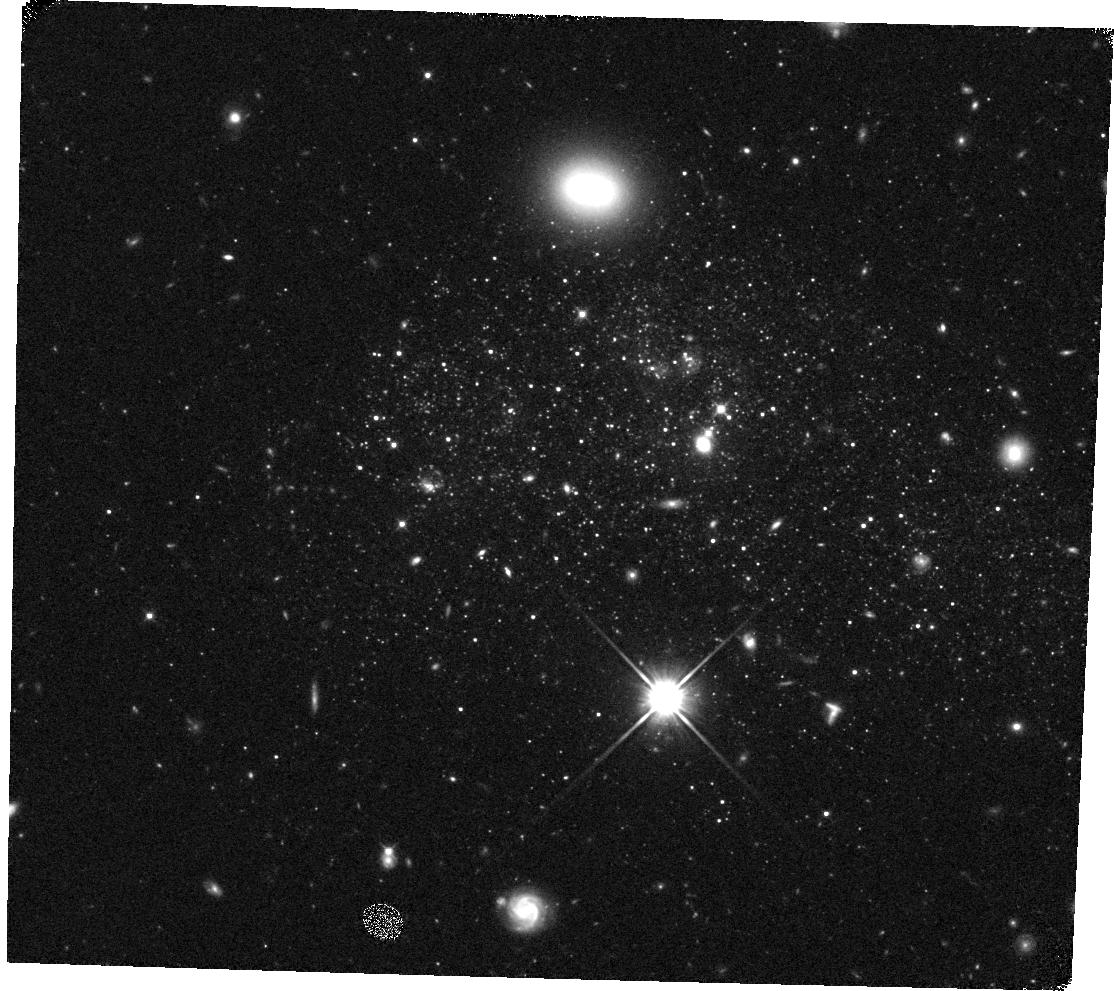
Target: UGCA292. Instrument: WFC3/IR. Filter: F110W. Exposure: 10 min. Observation ID: hst_11719_27_wfc3_ir_f110w_ib2x27

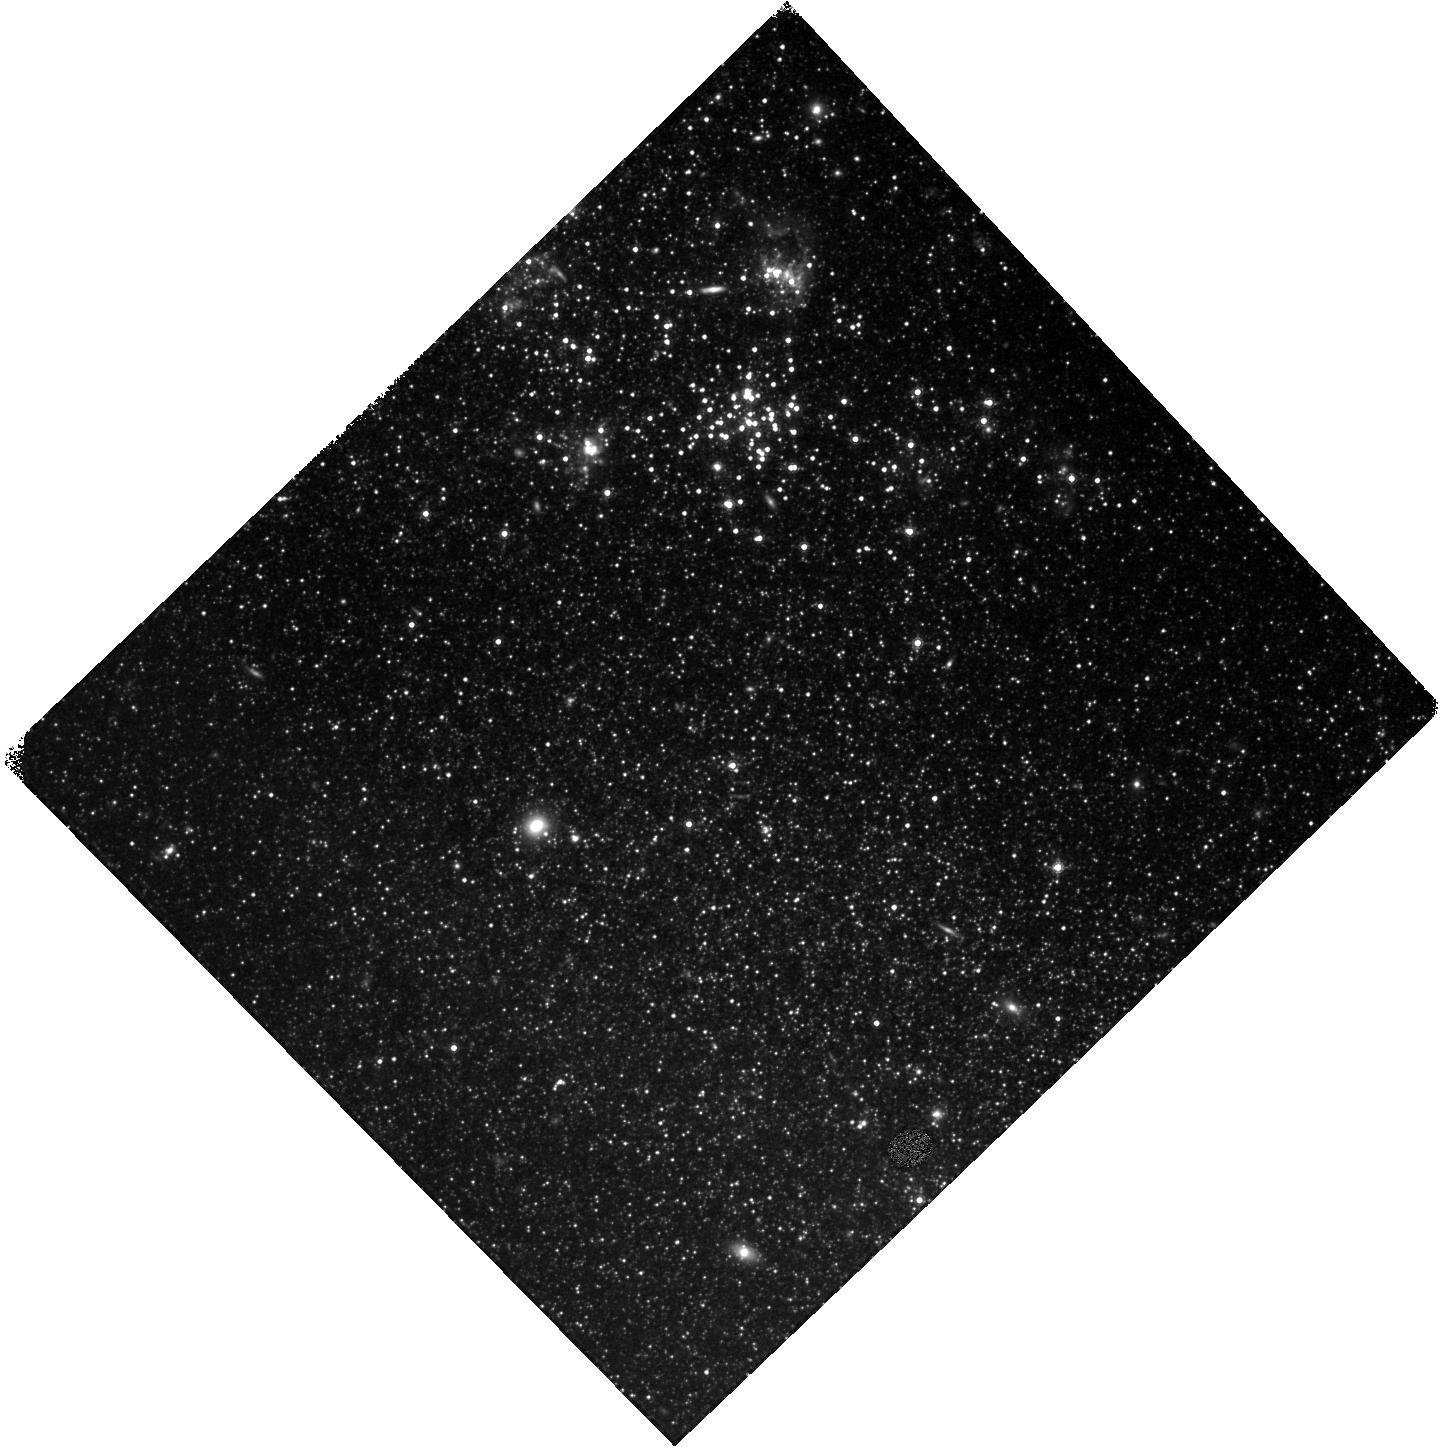
Target: IC2574-SGS. Instrument: WFC3/IR. Filter: F160W. Exposure: 15 min. Observation ID: hst_11719_61_wfc3_ir_f160w_ib2x61

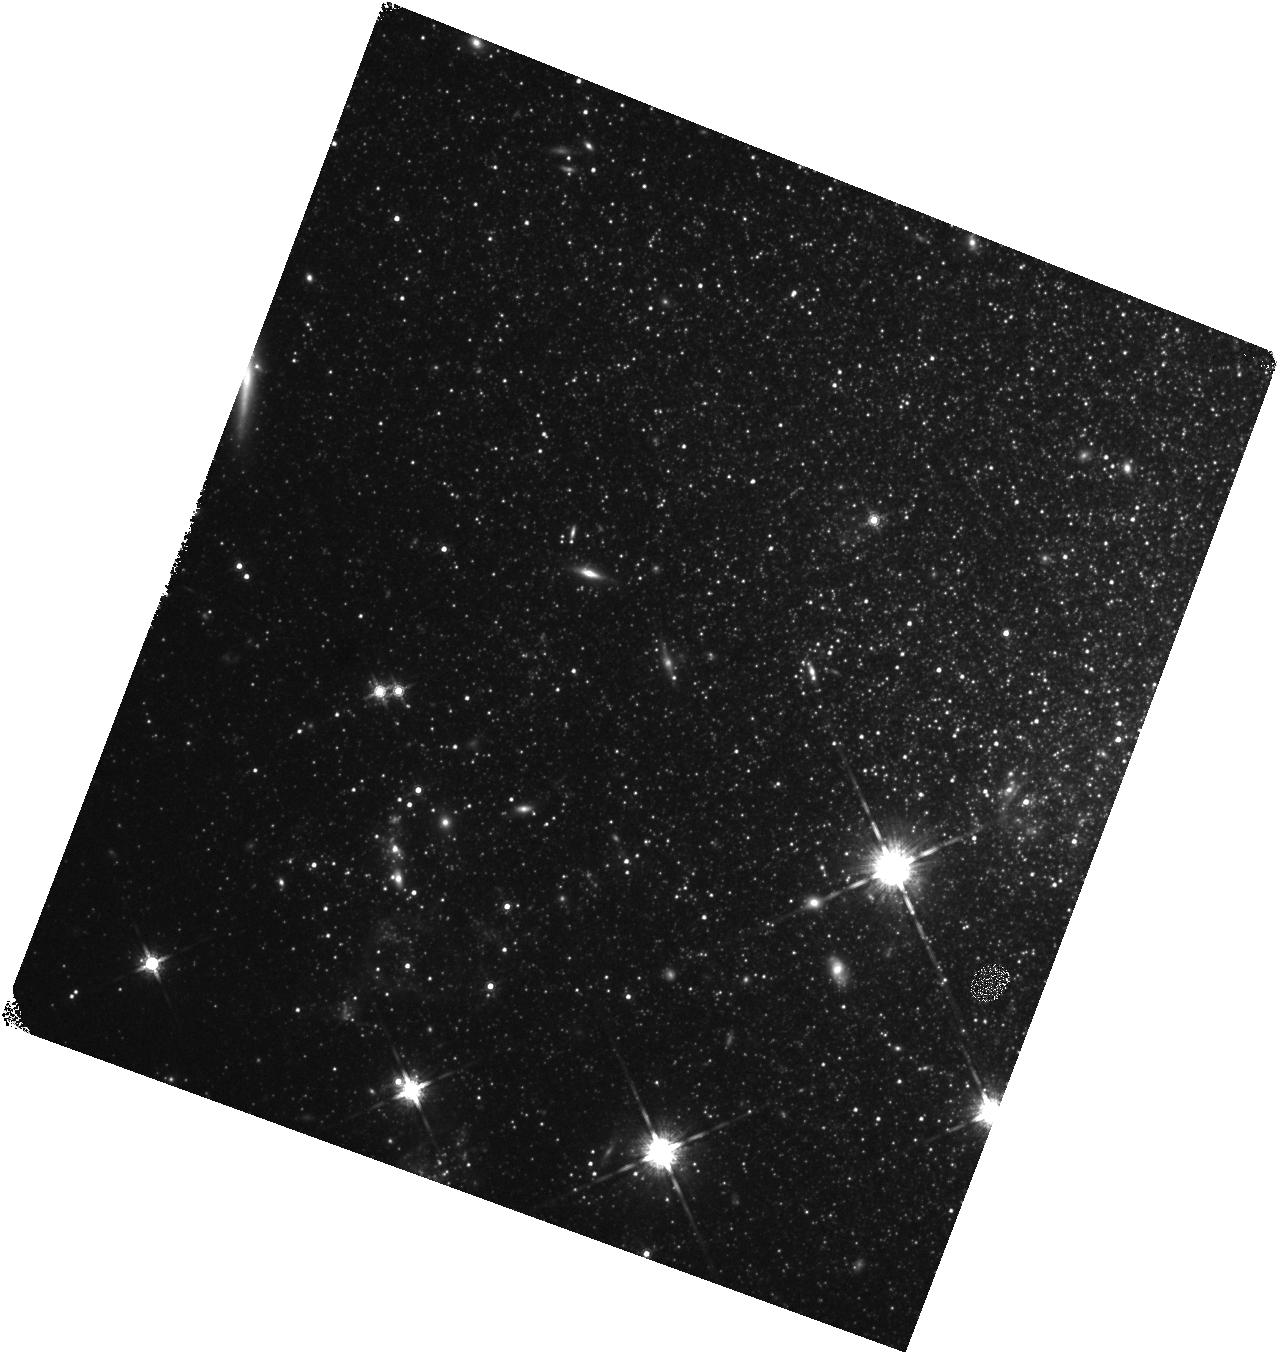
Target: UGC4305-2. Instrument: WFC3/IR. Filter: F160W. Exposure: 15 min. Observation ID: hst_11719_40_wfc3_ir_f160w_ib2x40

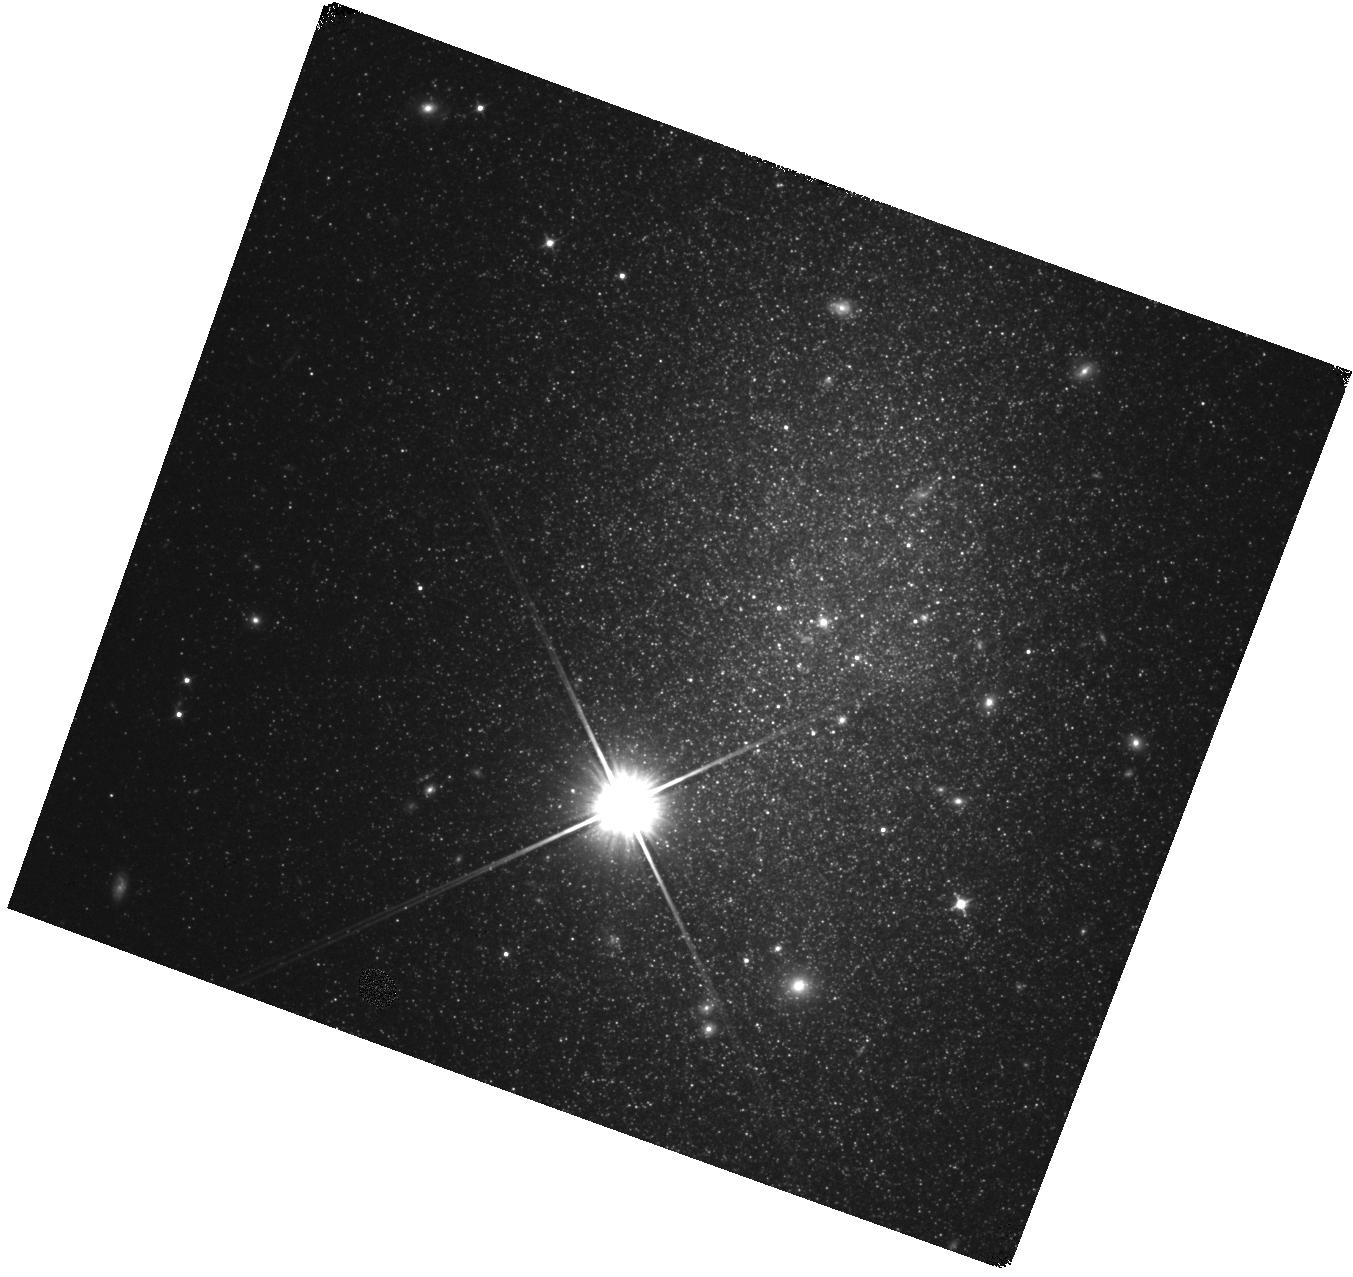
Target: DDO82. Instrument: WFC3/IR. Filter: F110W. Exposure: 10 min. Observation ID: hst_11719_60_wfc3_ir_f110w_ib2x60

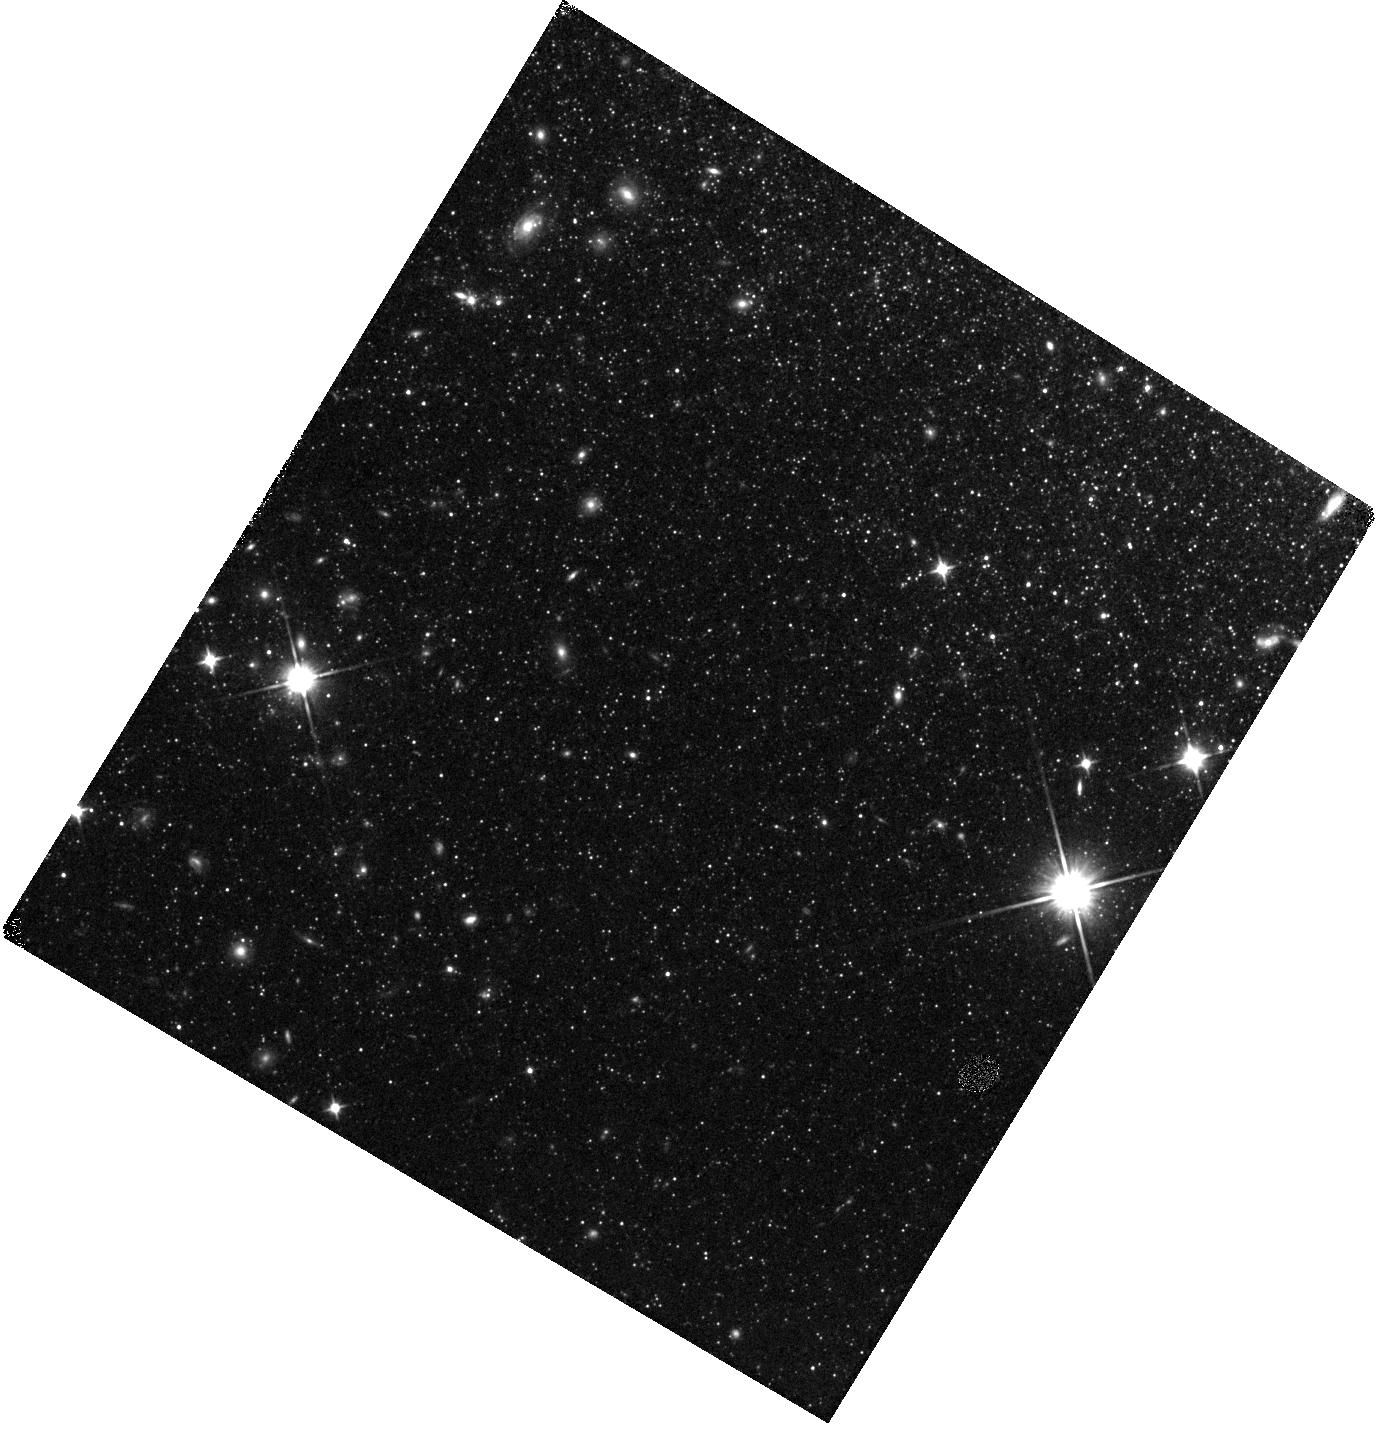
Target: NGC3077-PHOENIX. Instrument: WFC3/IR. Filter: F110W. Exposure: 10 min. Observation ID: hst_11719_56_wfc3_ir_f110w_ib2x56

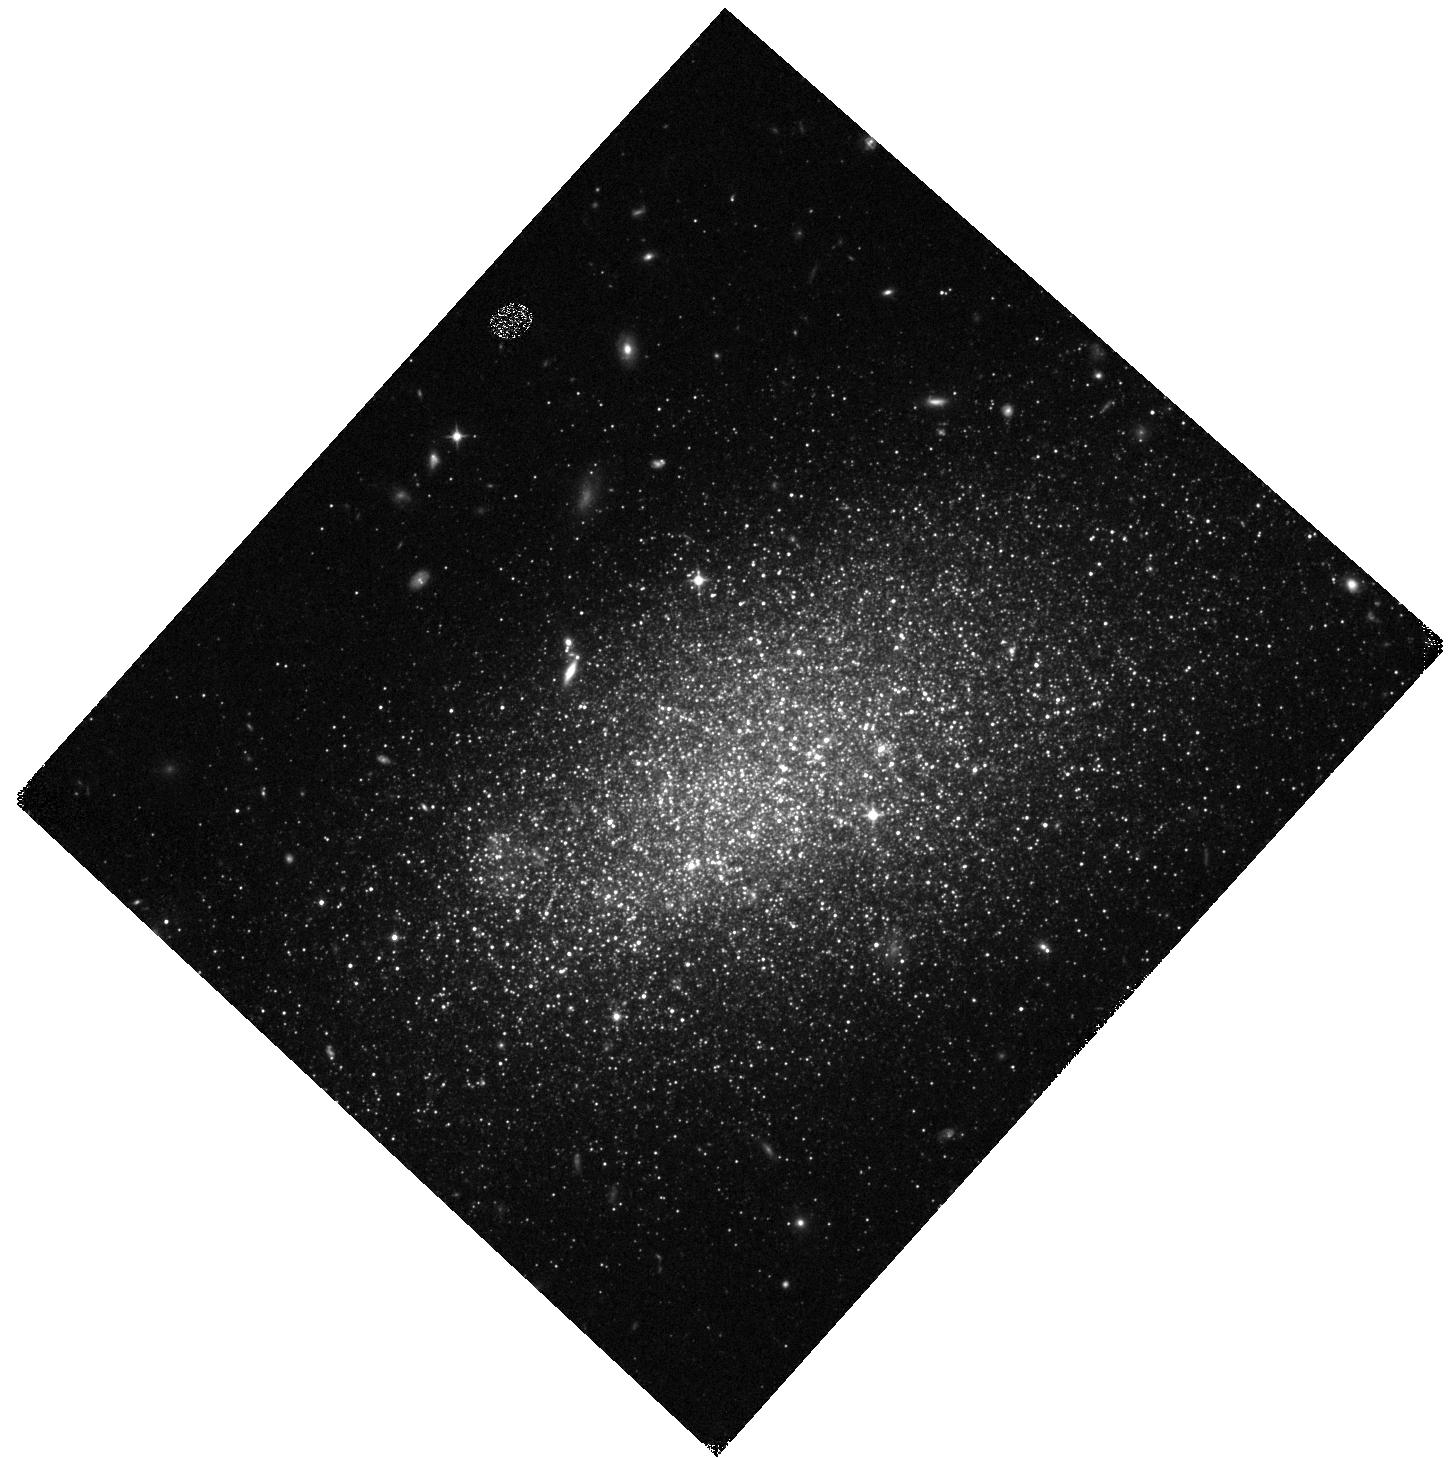
Target: UGC8508. Instrument: WFC3/IR. Filter: F110W. Exposure: 10 min. Observation ID: hst_11719_19_wfc3_ir_f110w_ib2x19

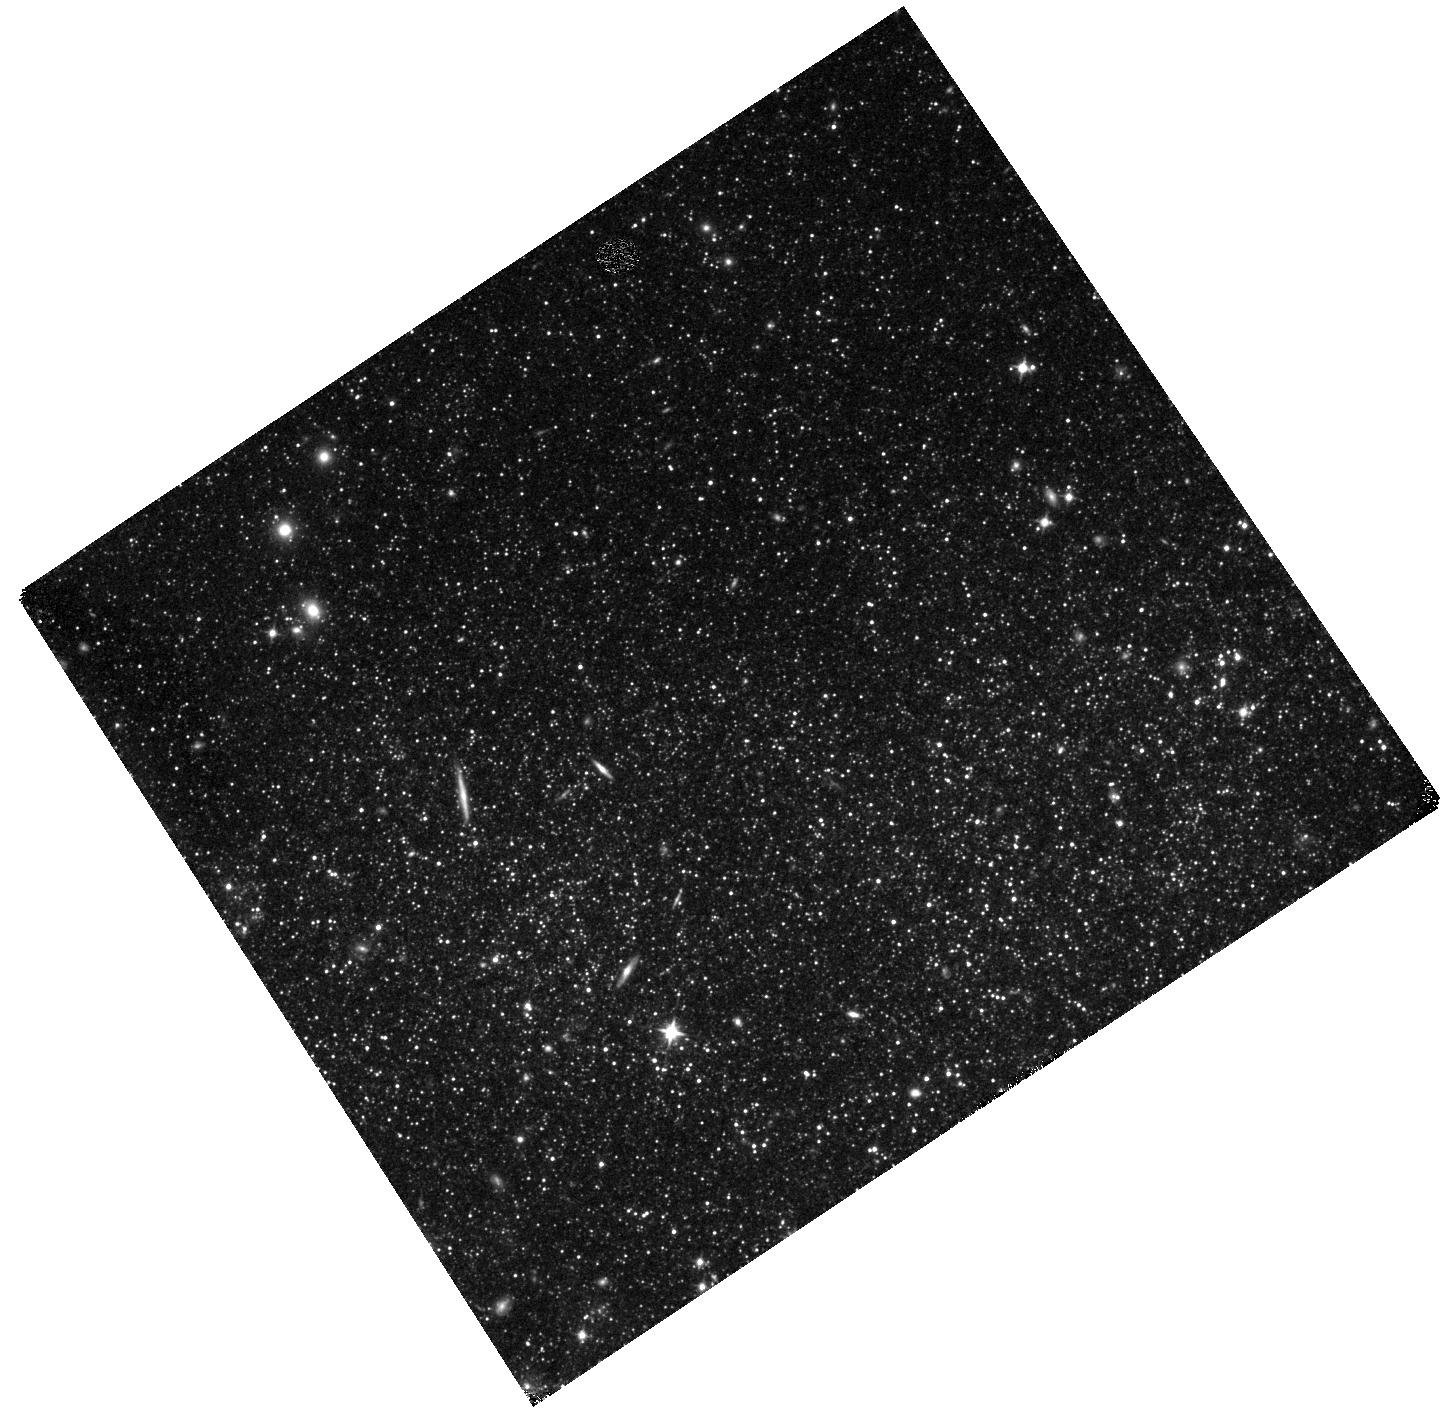
Target: UGC5139. Instrument: WFC3/IR. Filter: F110W. Exposure: 10 min. Observation ID: hst_11719_57_wfc3_ir_f110w_ib2x57

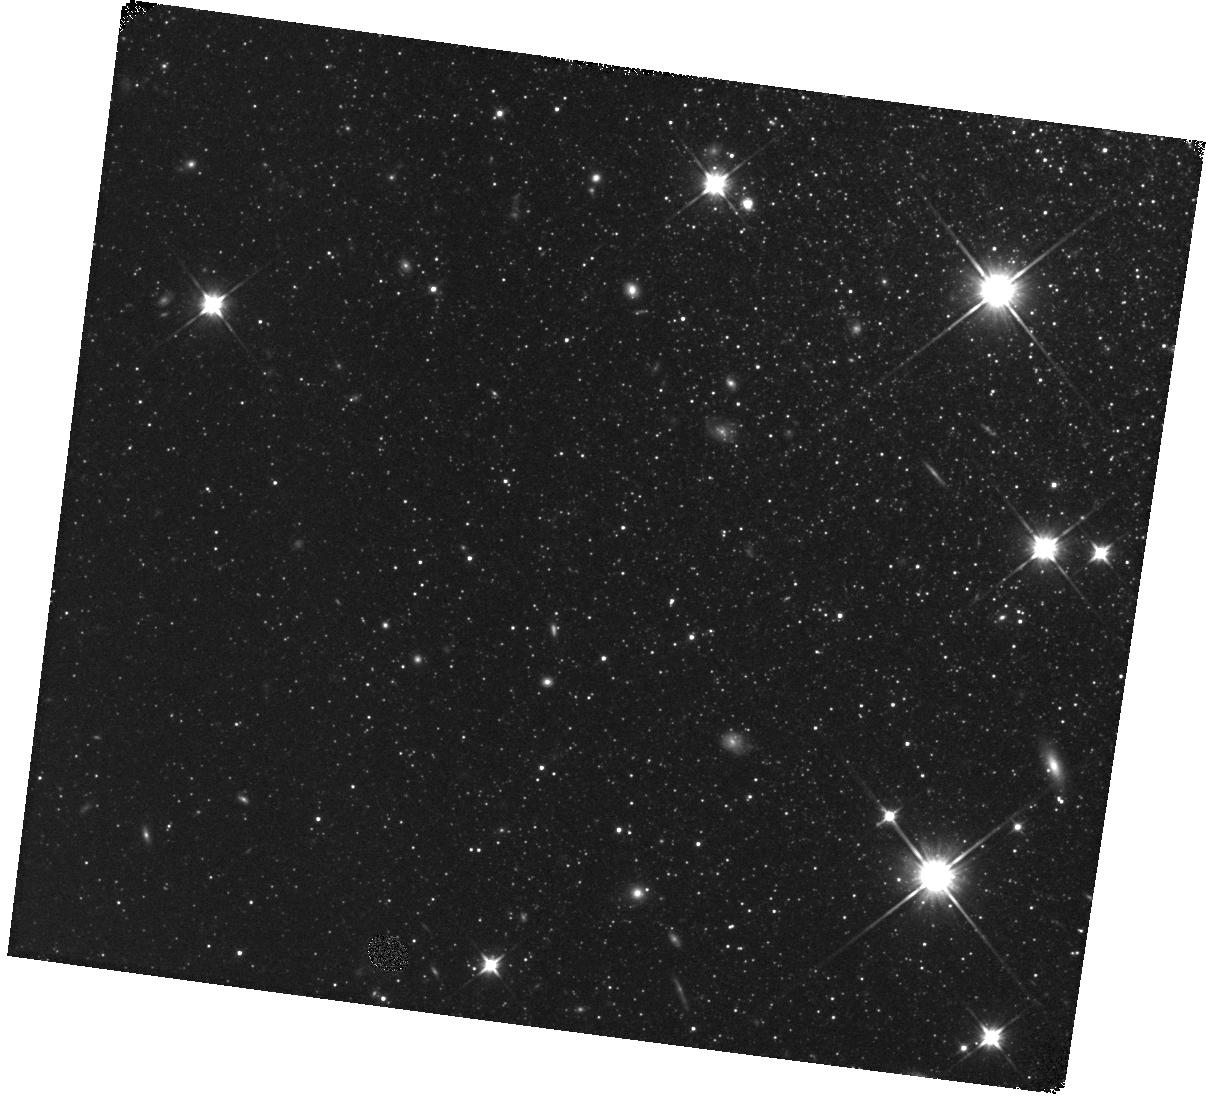
Target: NGC2403-DEEP. Instrument: WFC3/IR. Filter: F110W. Exposure: 10 min. Observation ID: hst_11719_36_wfc3_ir_f110w_ib2x36

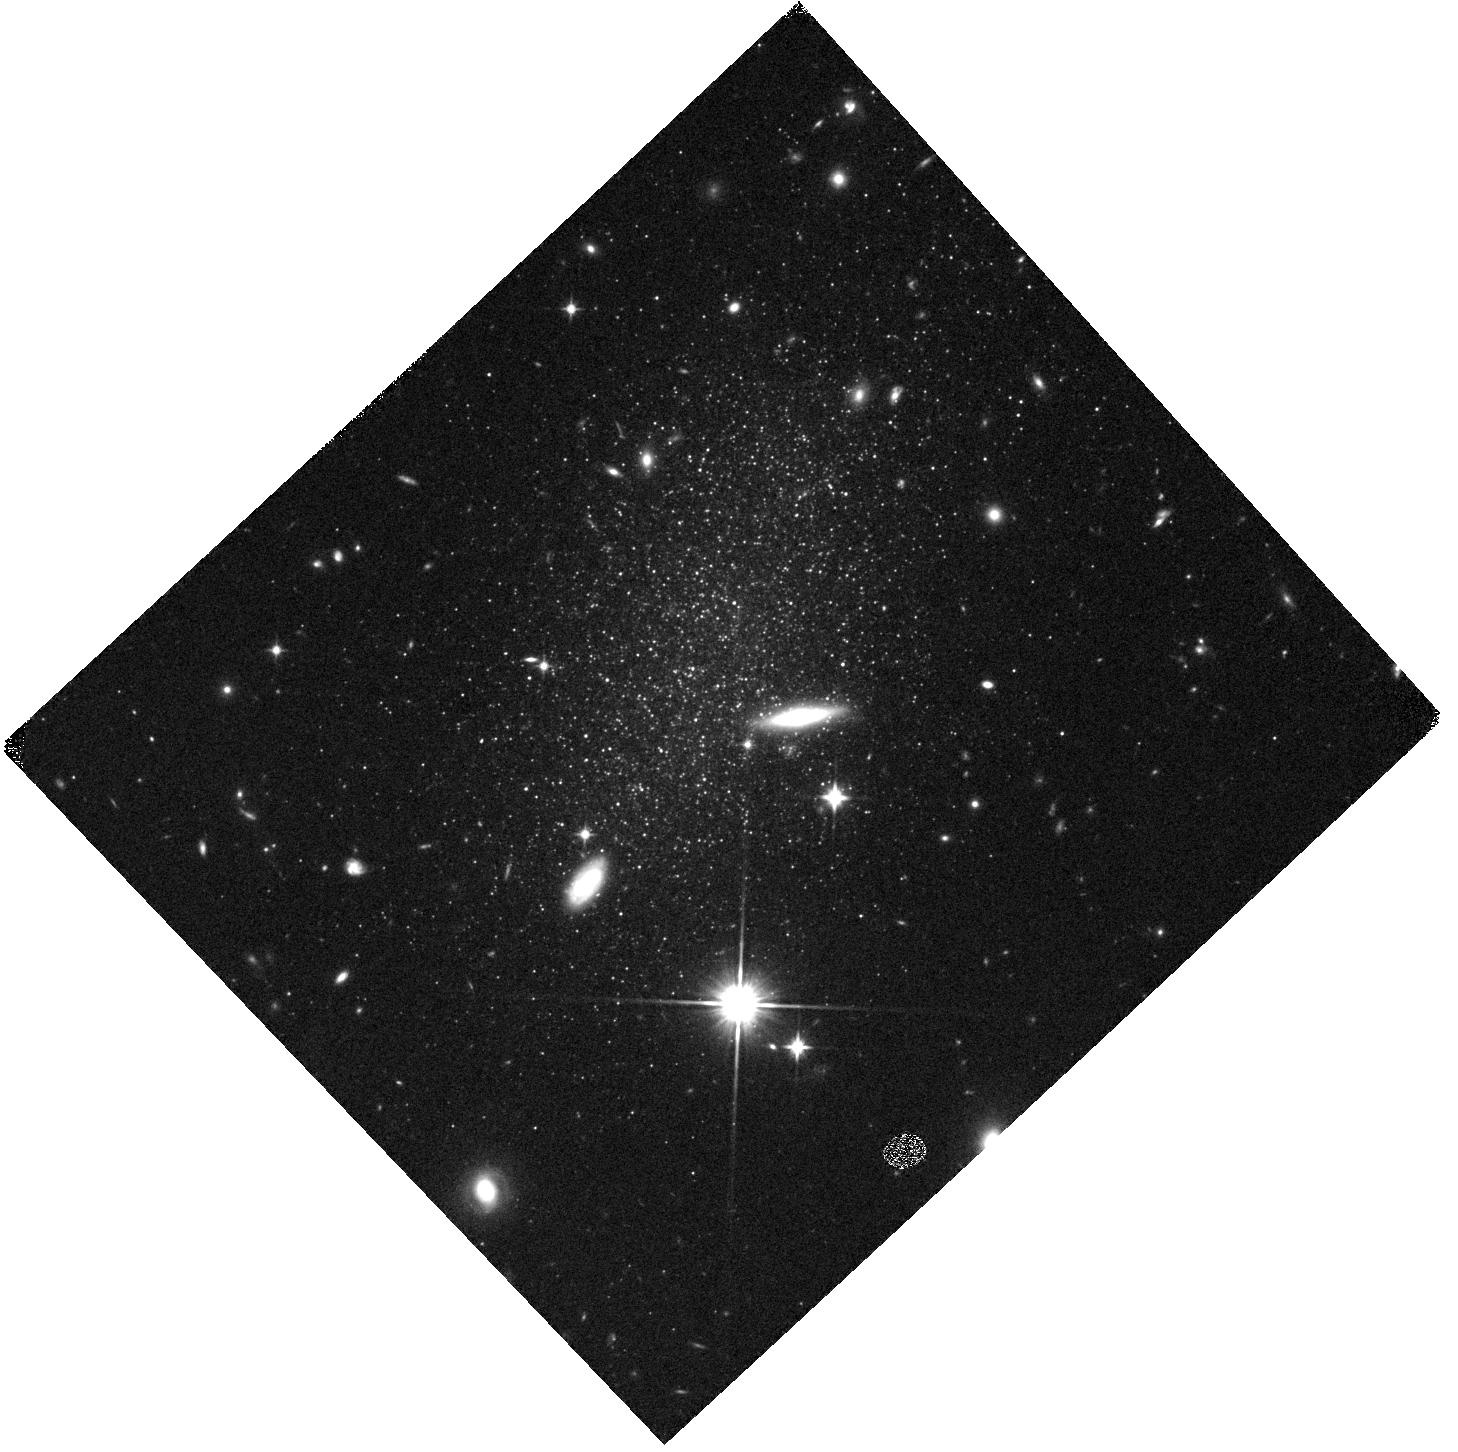
Target: HS117. Instrument: WFC3/IR. Filter: F110W. Exposure: 10 min. Observation ID: hst_11719_59_wfc3_ir_f110w_ib2x59

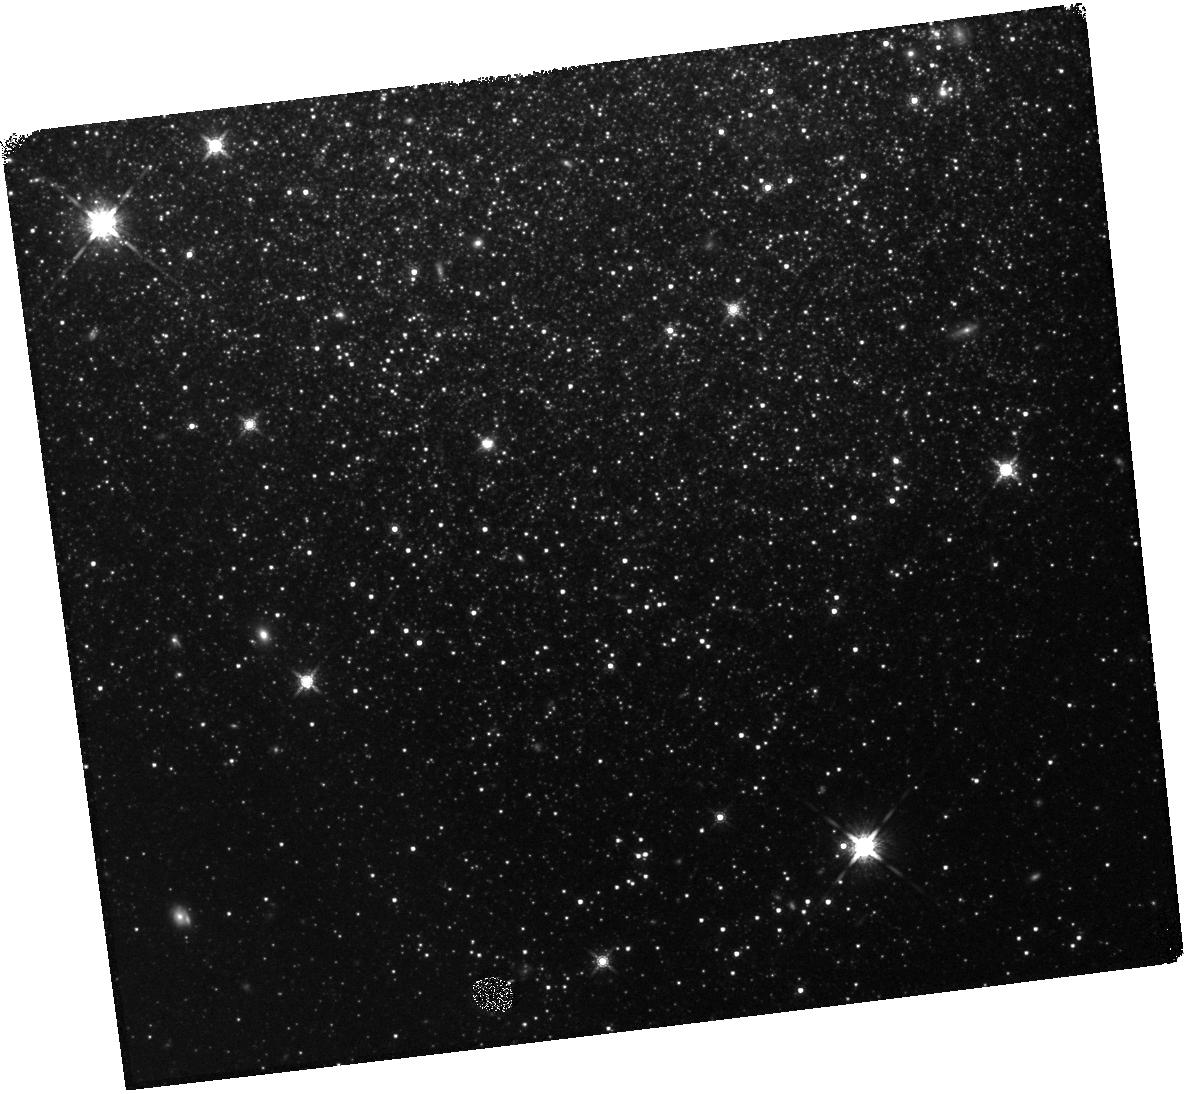
Target: UGC4305-1. Instrument: WFC3/IR. Filter: F160W. Exposure: 15 min. Observation ID: hst_11719_39_wfc3_ir_f160w_ib2x39

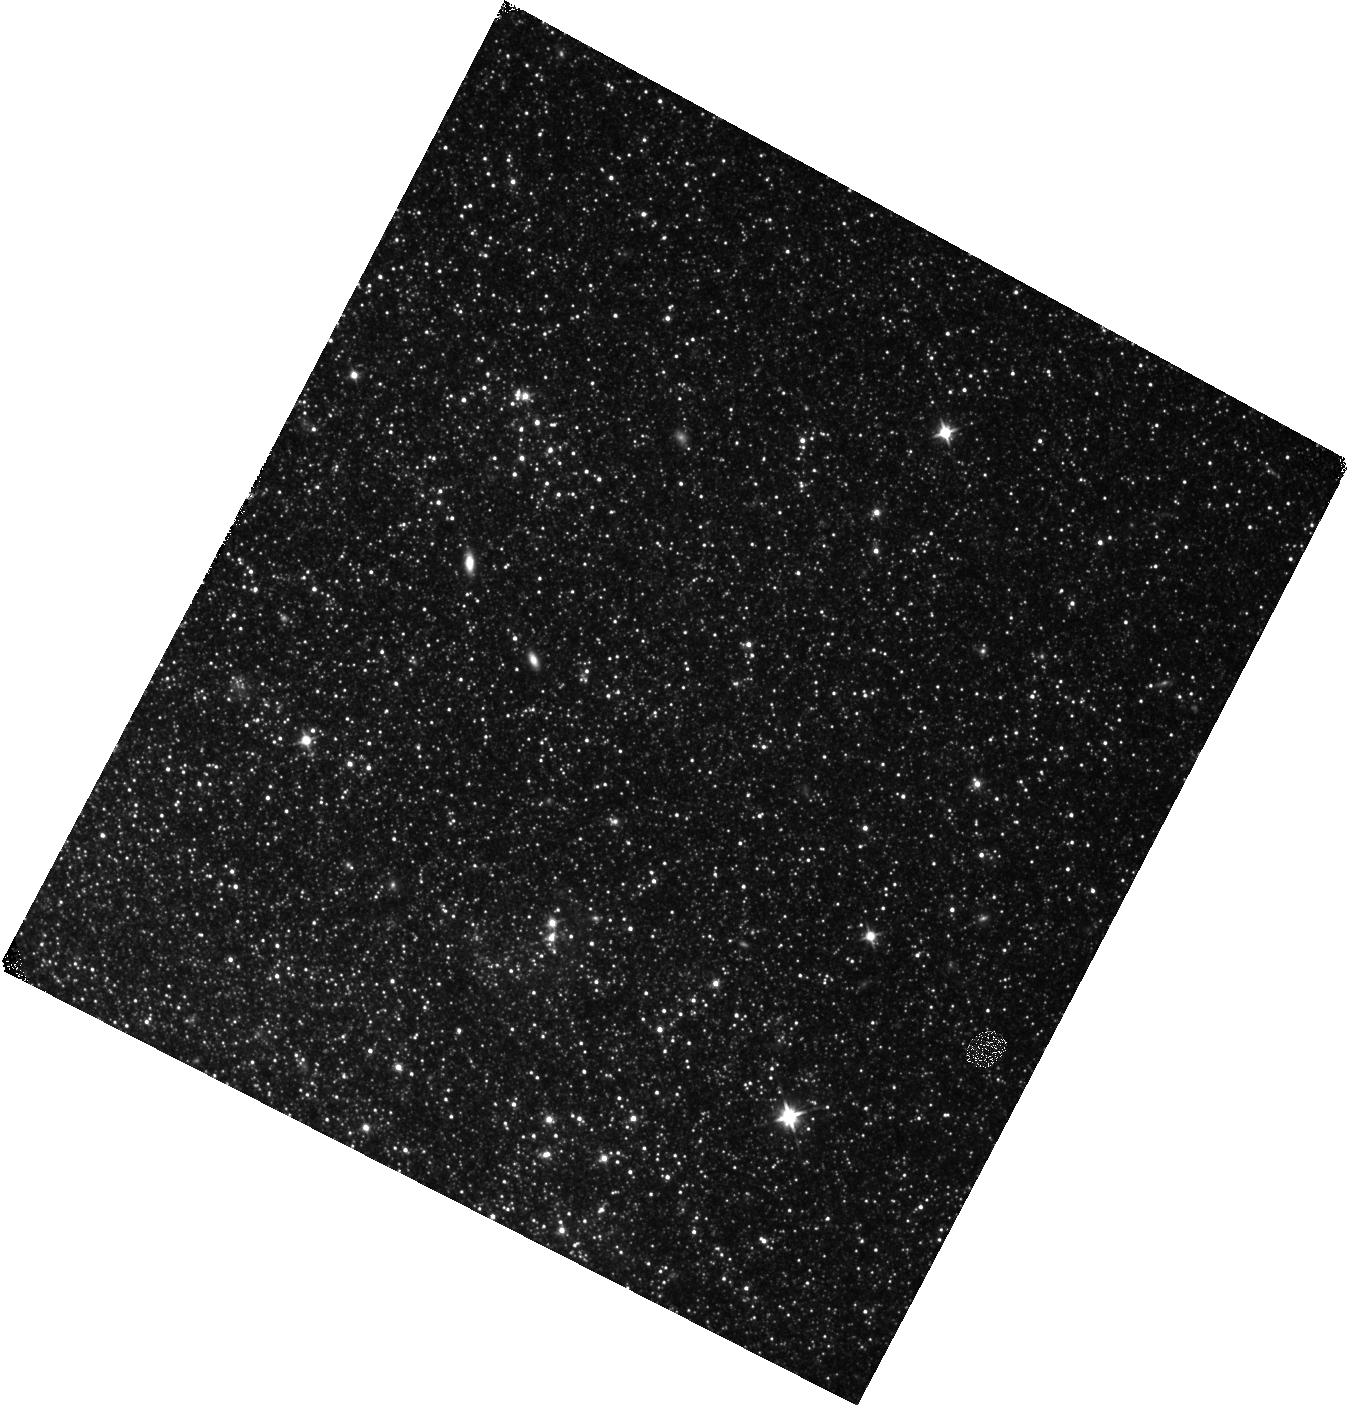
Target: NGC0300-WIDE1. Instrument: WFC3/IR. Filter: F110W. Exposure: 10 min. Observation ID: hst_11719_14_wfc3_ir_f110w_ib2x14

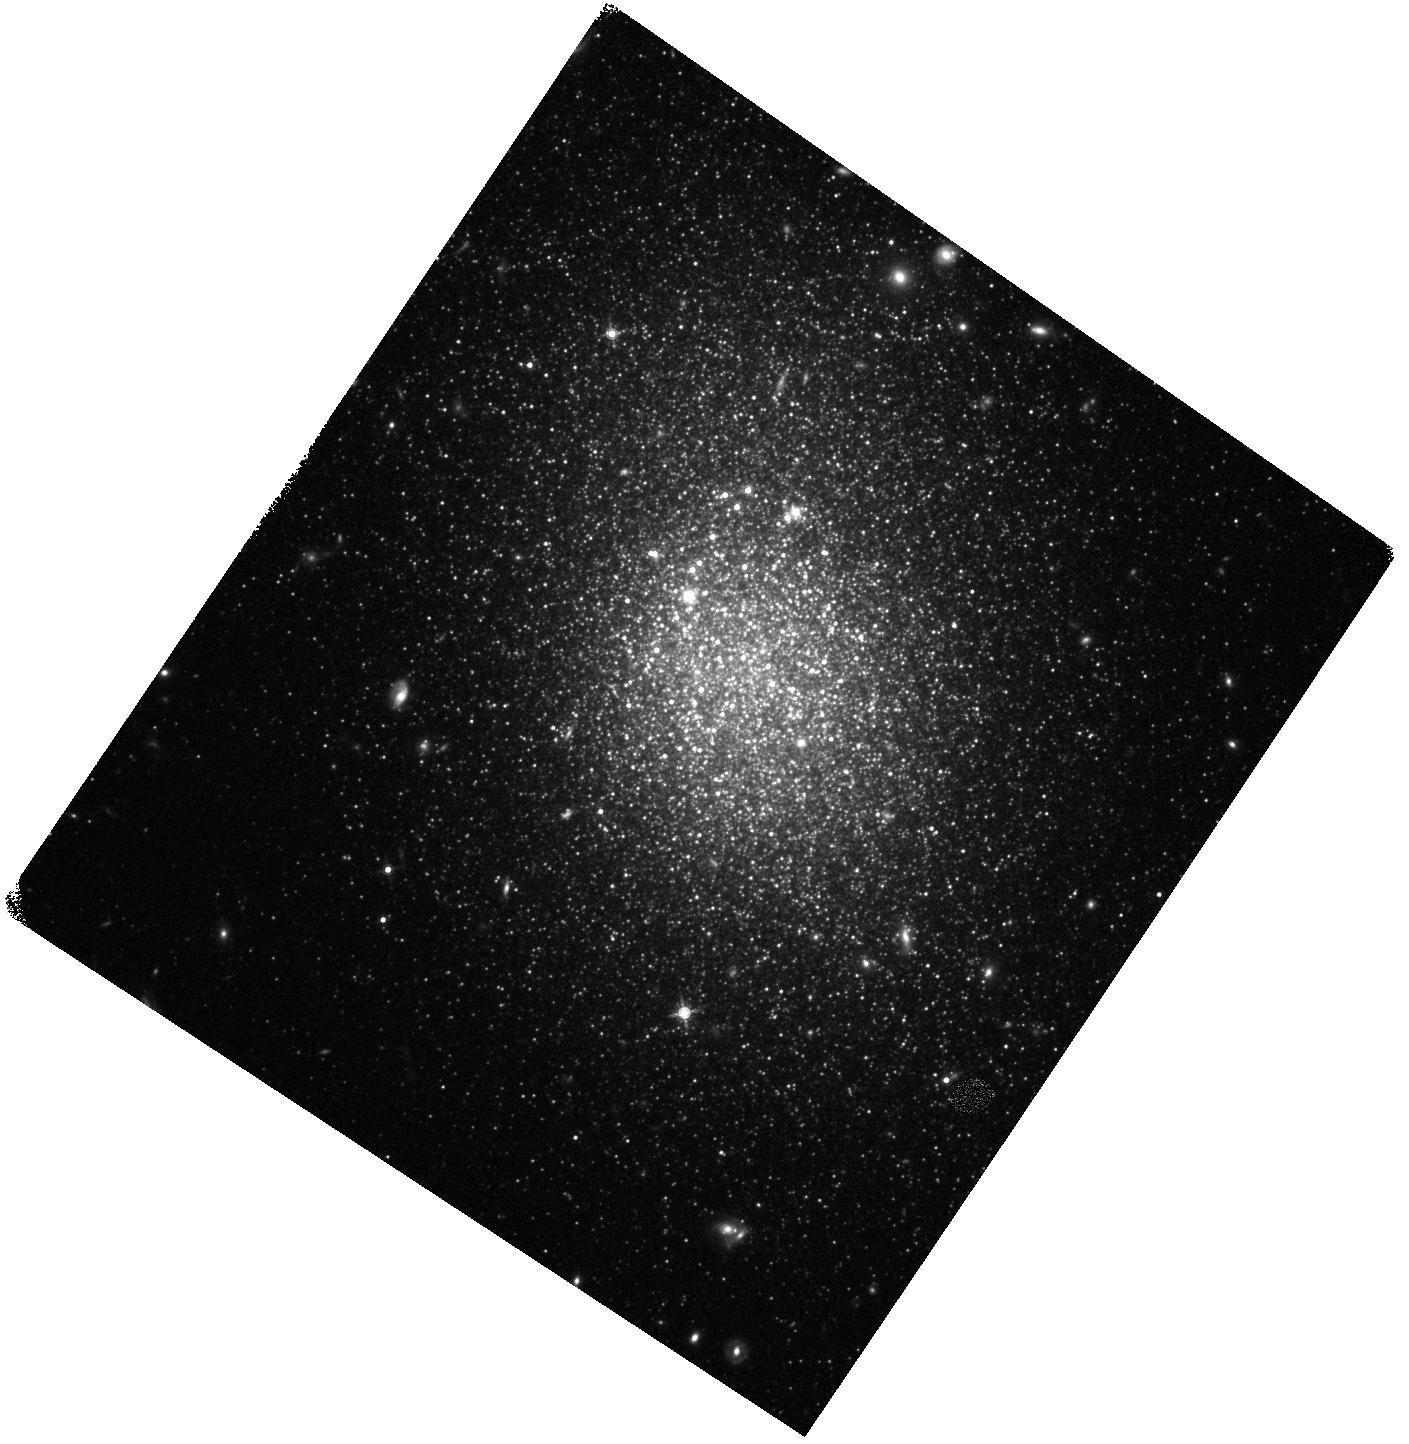
Target: NGC4163. Instrument: WFC3/IR. Filter: F160W. Exposure: 15 min. Observation ID: hst_11719_25_wfc3_ir_f160w_ib2x25

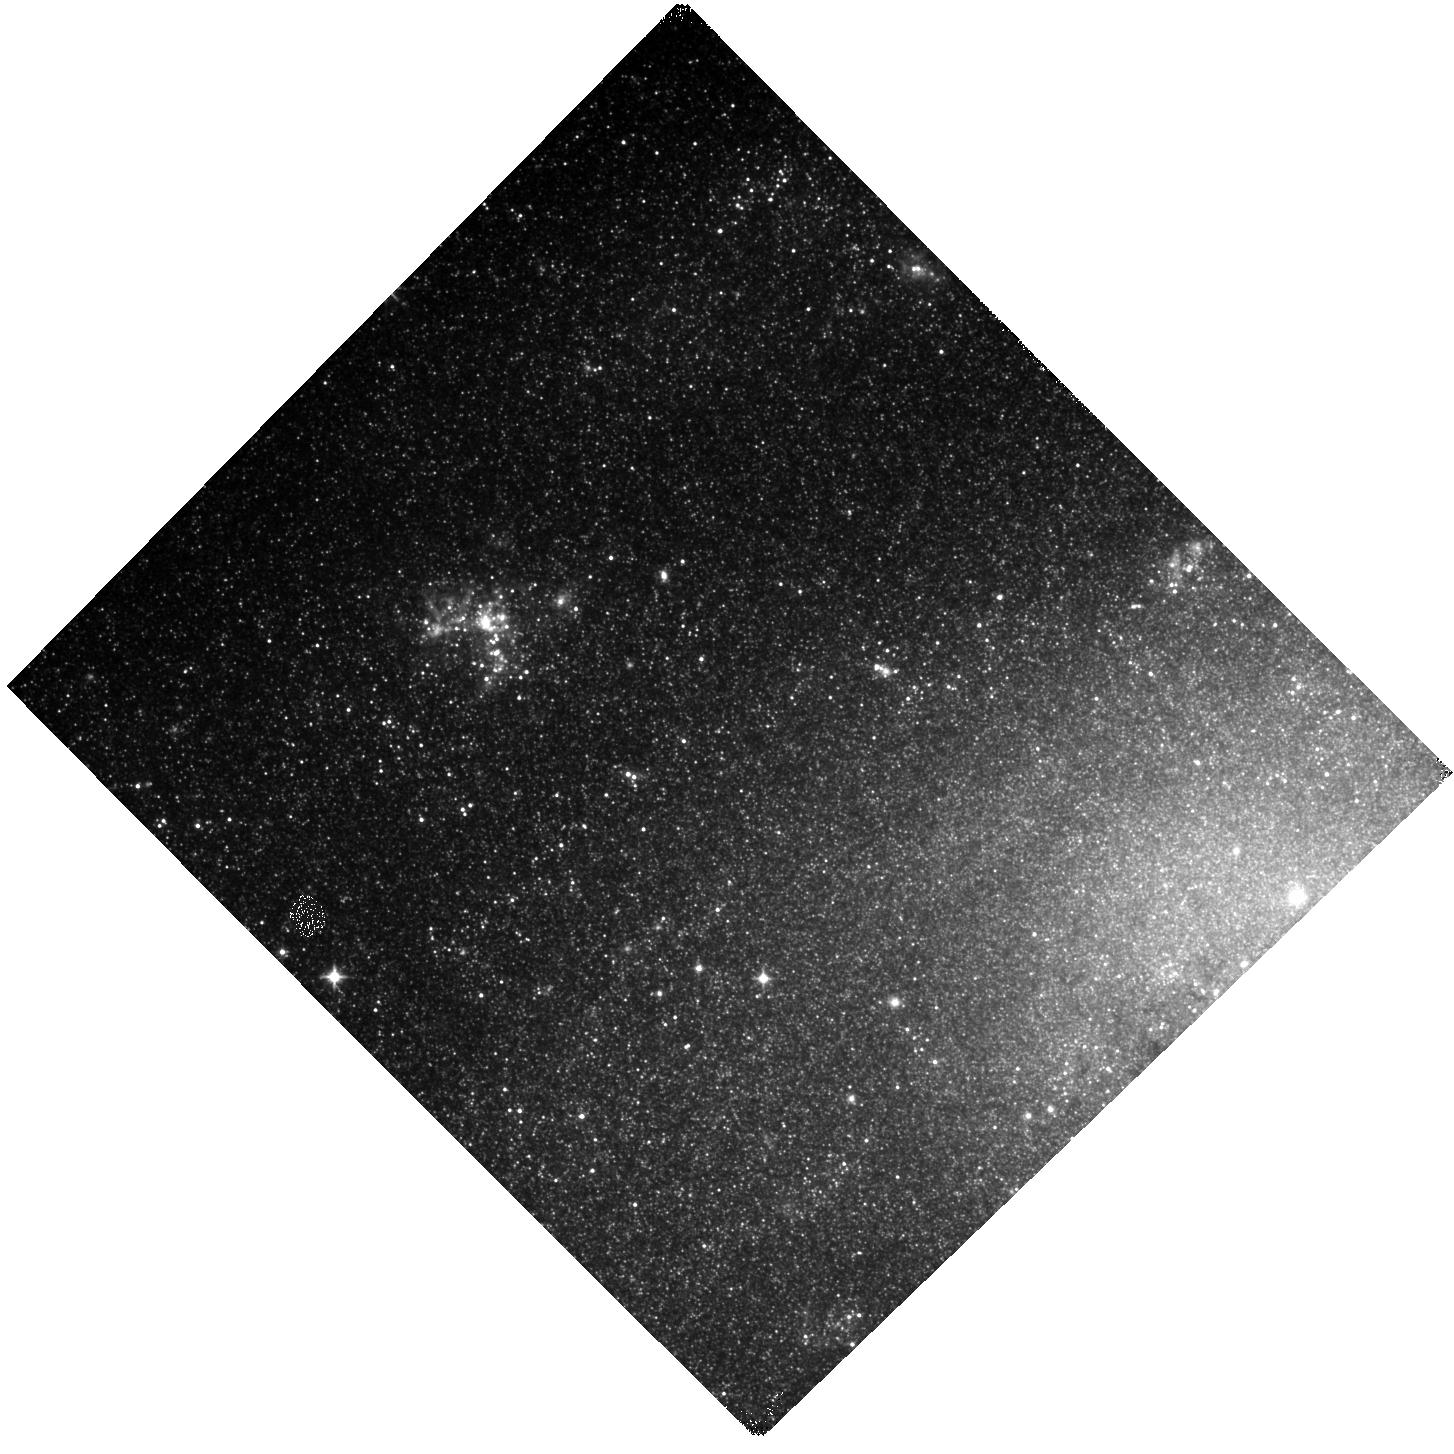
Target: SN-NGC2403-PR. Instrument: WFC3/IR. Filter: F110W. Exposure: 10 min. Observation ID: hst_11719_34_wfc3_ir_f110w_ib2x34

A Calibration Database for Stellar Models of Asymptotic Giant Branch Stars (PI: Dalcanton, Julianne)

Studies of galaxy formation and evolution rely increasingly on the interpretation and modeling of near-infrared observations. At these wavelengths, the brightest stars are intermediate mass asymptotic giant branch (AGB) stars. These stars can contribute nearly 50% of the integrated luminosity at near infrared and even optical wavelengths, particularly for the younger stellar populations characteristic of high-redshift galaxies (z>1). AGB stars are also significant sources of dust and heavy elements. Accurate modeling of AGB stars is therefore of the utmost importance. The primary limitation facing current models is the lack of useful calibration data. Current models are tuned to match the properties of the AGB population in the Magellanic Clouds, and thus have only been calibrated in a very narrow range of sub-solar metallicities. Preliminary observations already suggest that the models are overestimating AGB lifetimes by factors of 2-3 at lower metallicities. At higher (solar) metallicities, there are no appropriate observations for calibrating the models. We propose a WFC3/IR SNAP survey of nearby galaxies to create a large database of AGB populations spanning the full range of metallicities and star formation histories. Because of their intrinsically red colors and dusty circumstellar envelopes, tracking the numbers and bolometric fluxes of AGB stars requires the NIR observations we propose here. The resulting observations of nearby galaxies with deep ACS imaging offer the opportunity to obtain large (100-1000's) complete samples of AGB stars at a single distance, in systems with well-constrained star formation histories and metallicities.